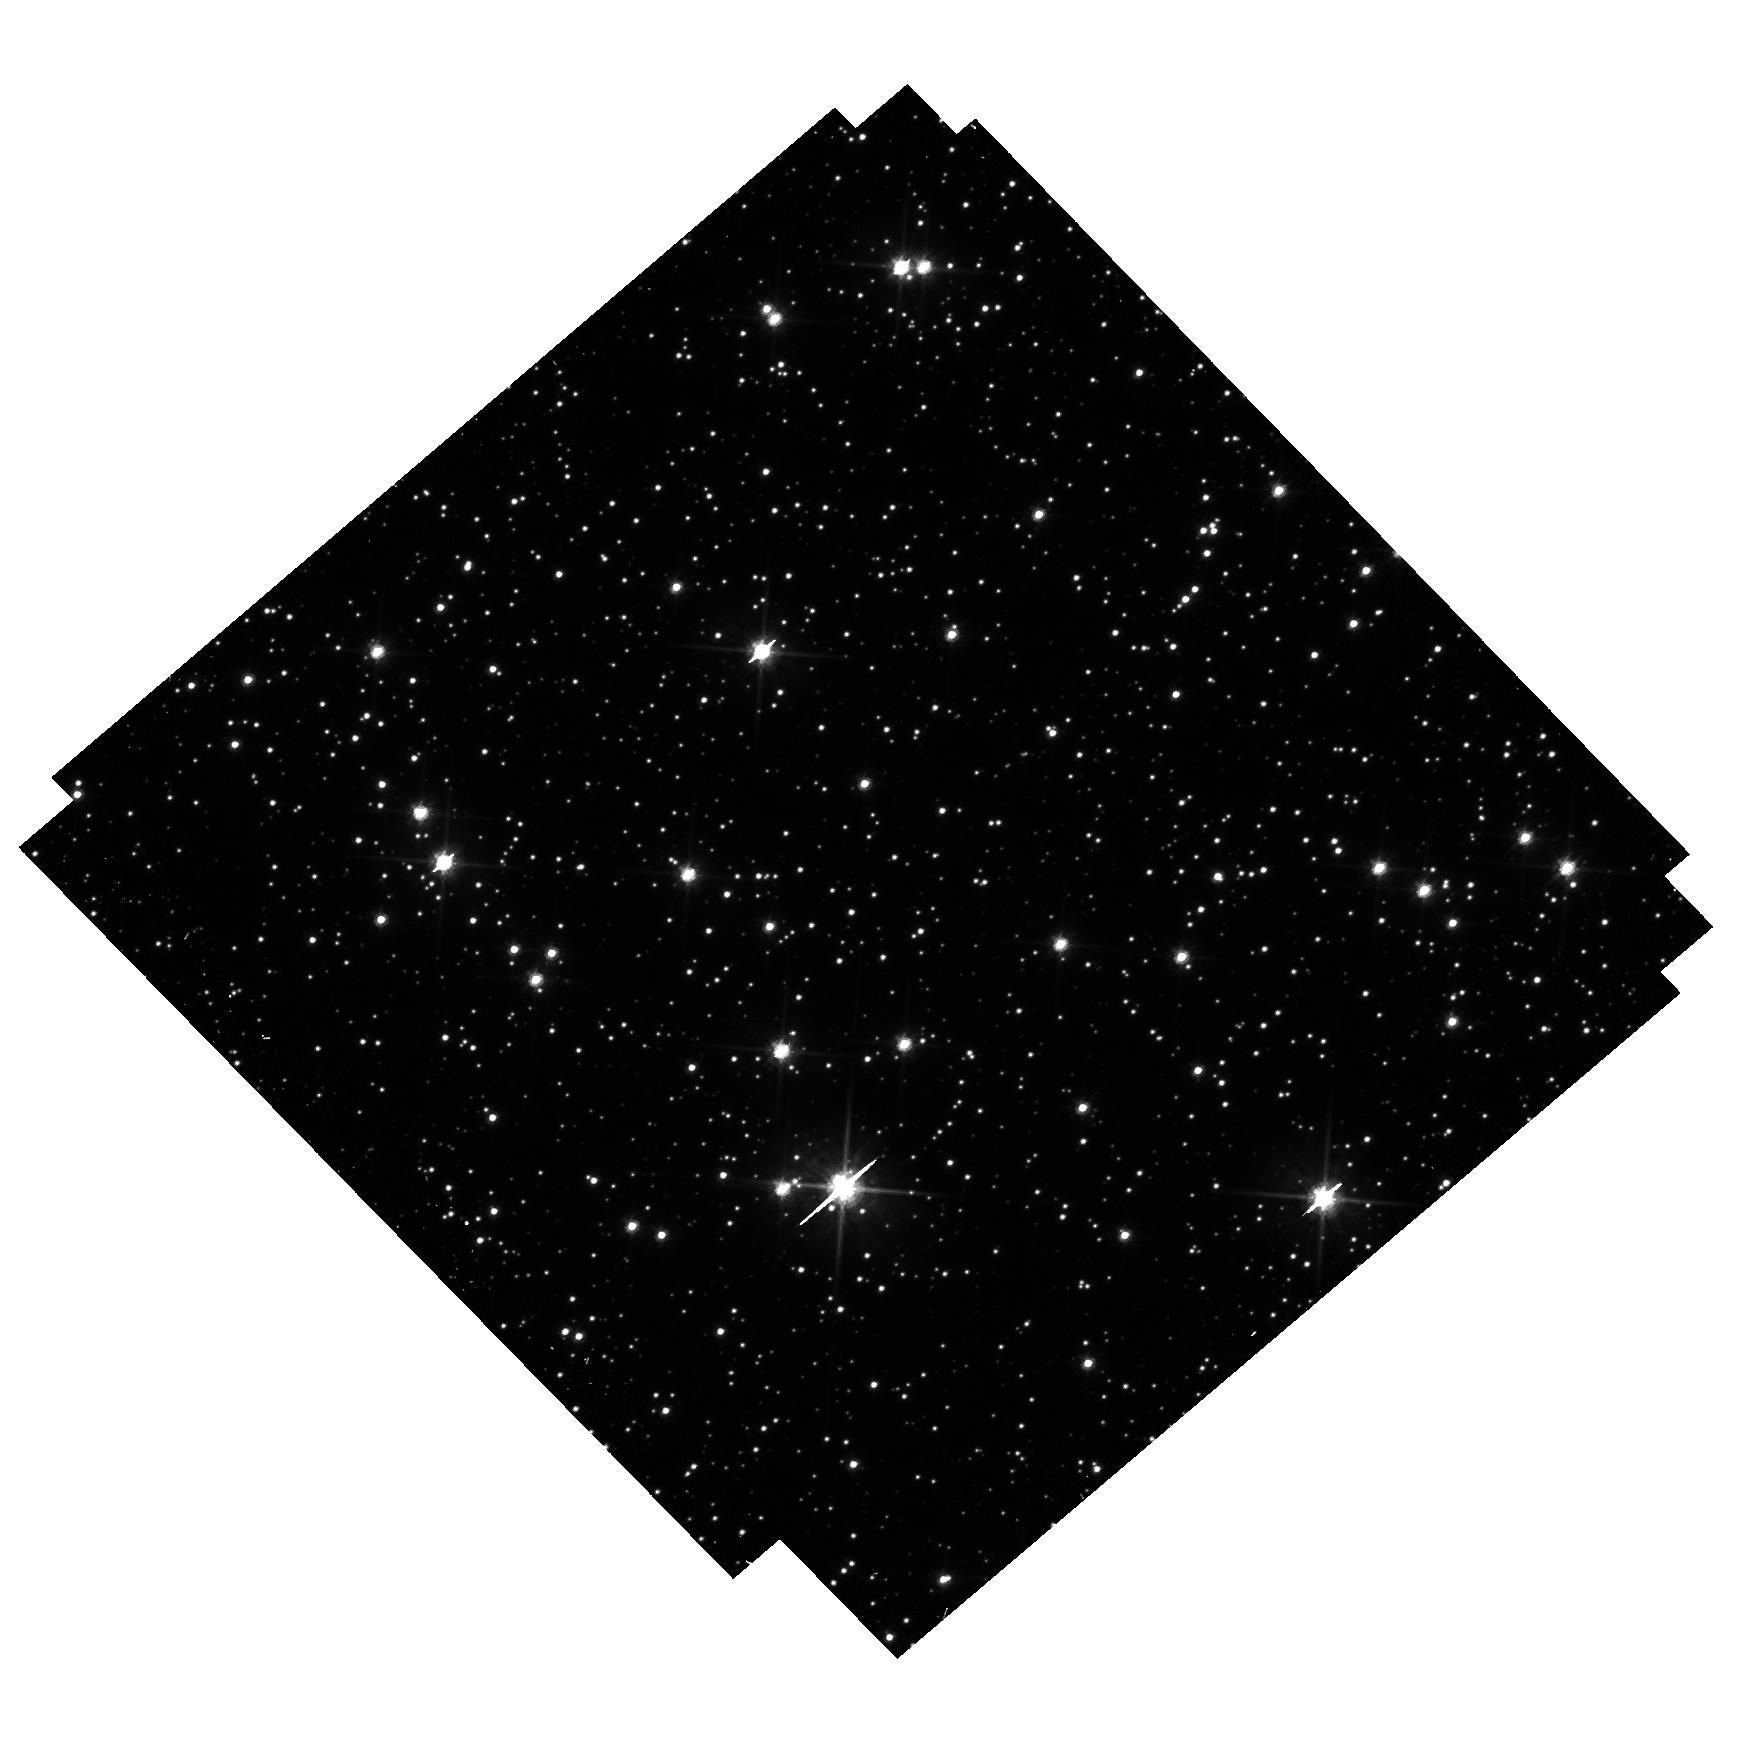
Target: OGLE-2019-BLG-1080. Instrument: WFC3/UVIS. Filter: F606W. Exposure: 25 min. Observation ID: hst_16782_02_wfc3_uvis_f606w_ieoj02

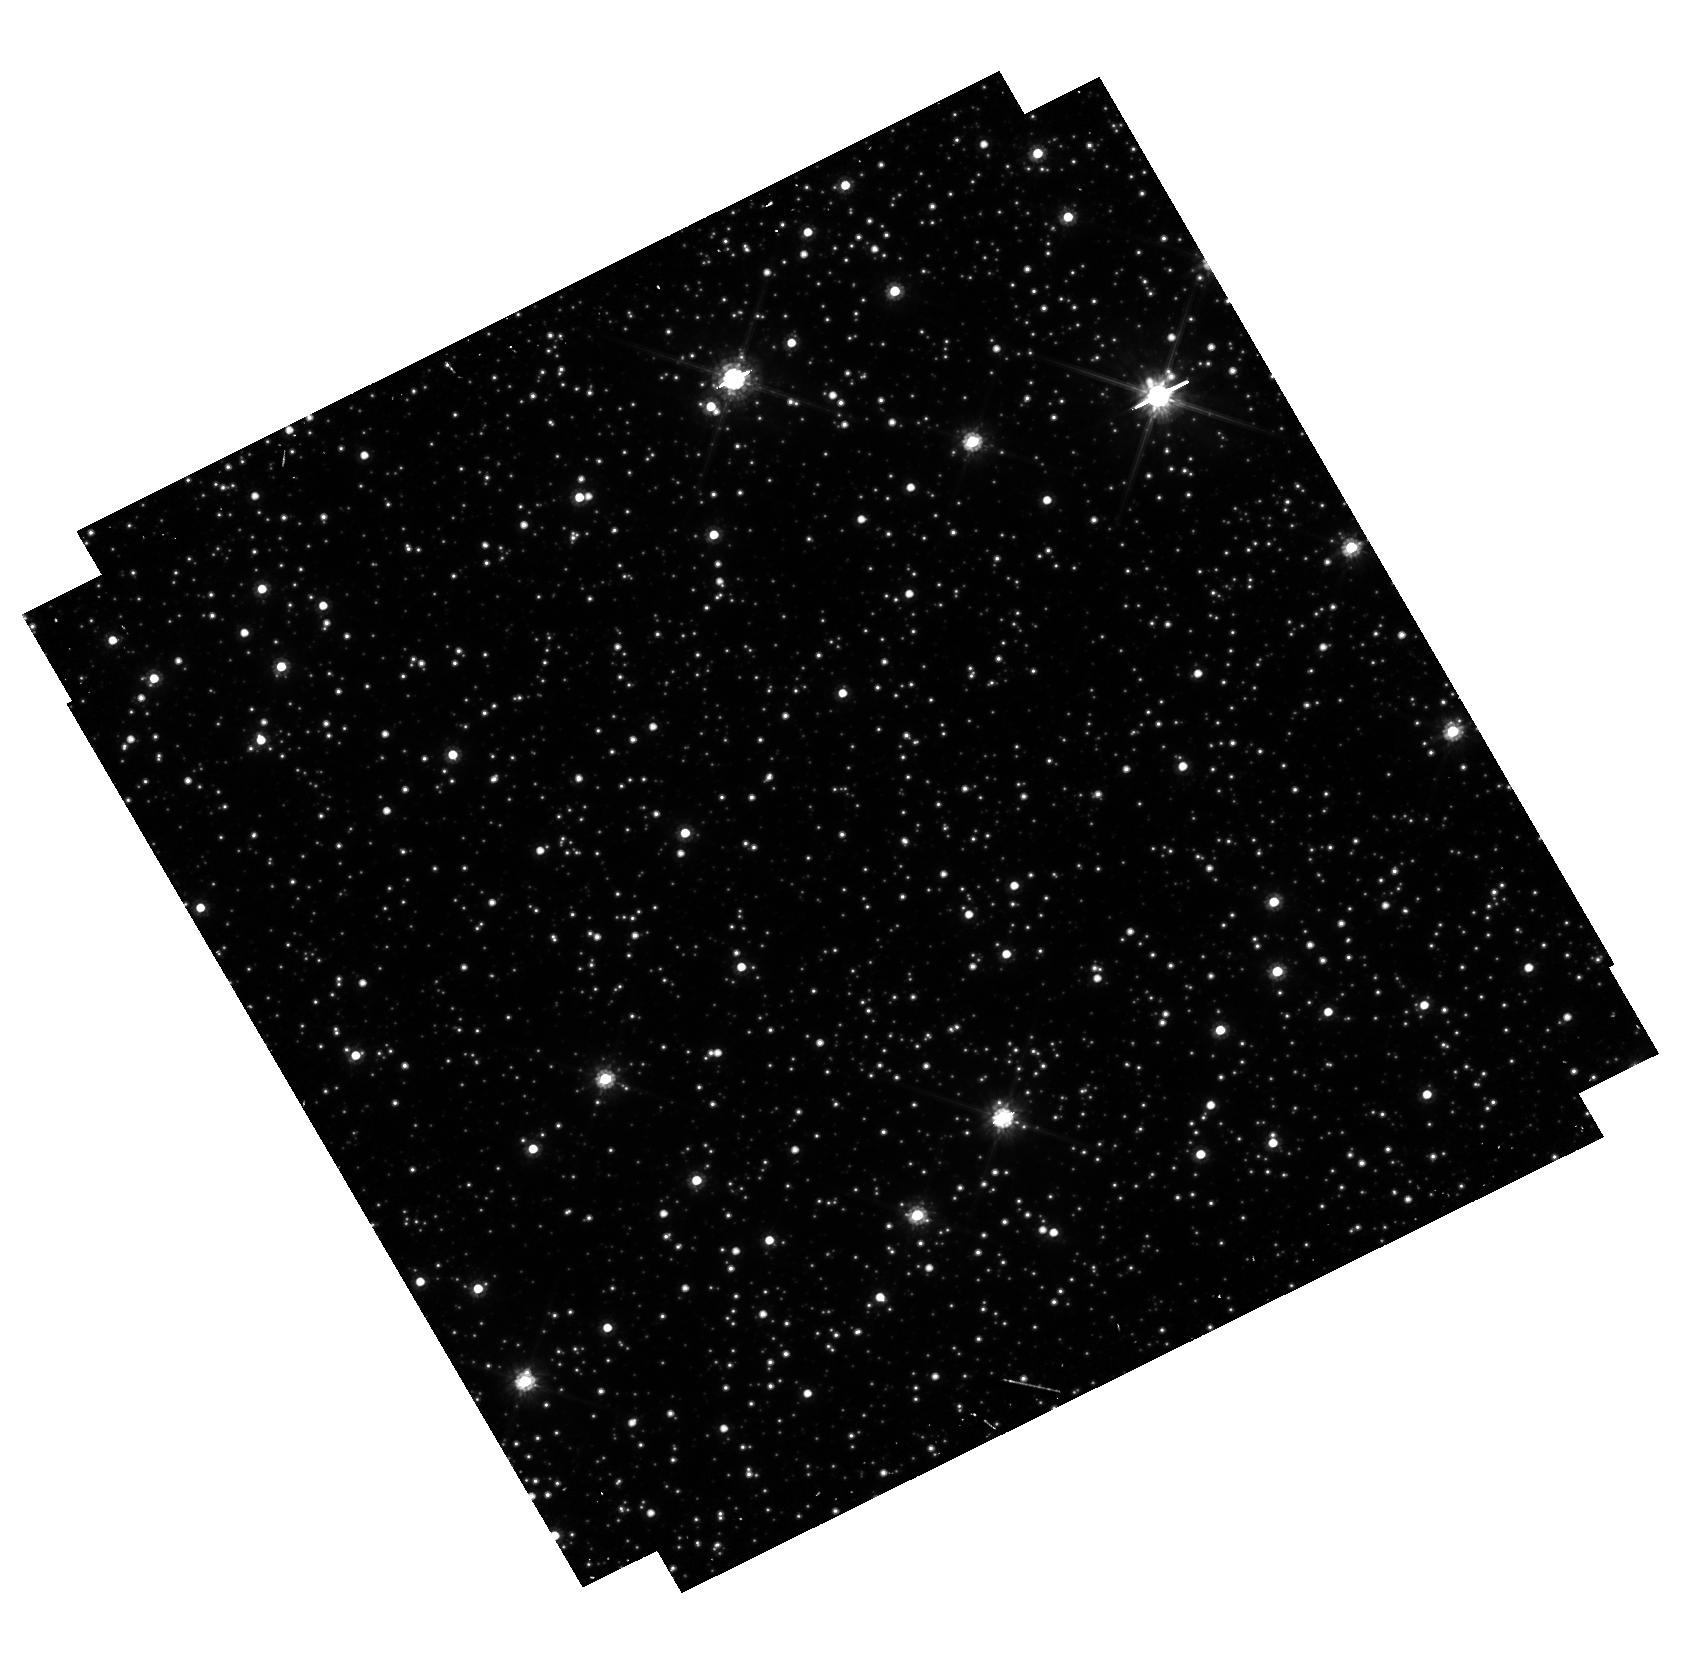
Target: OGLE-2017-BLG-0302. Instrument: WFC3/UVIS. Filter: F814W. Exposure: 37 min. Observation ID: hst_16782_01_wfc3_uvis_f814w_ieoj01

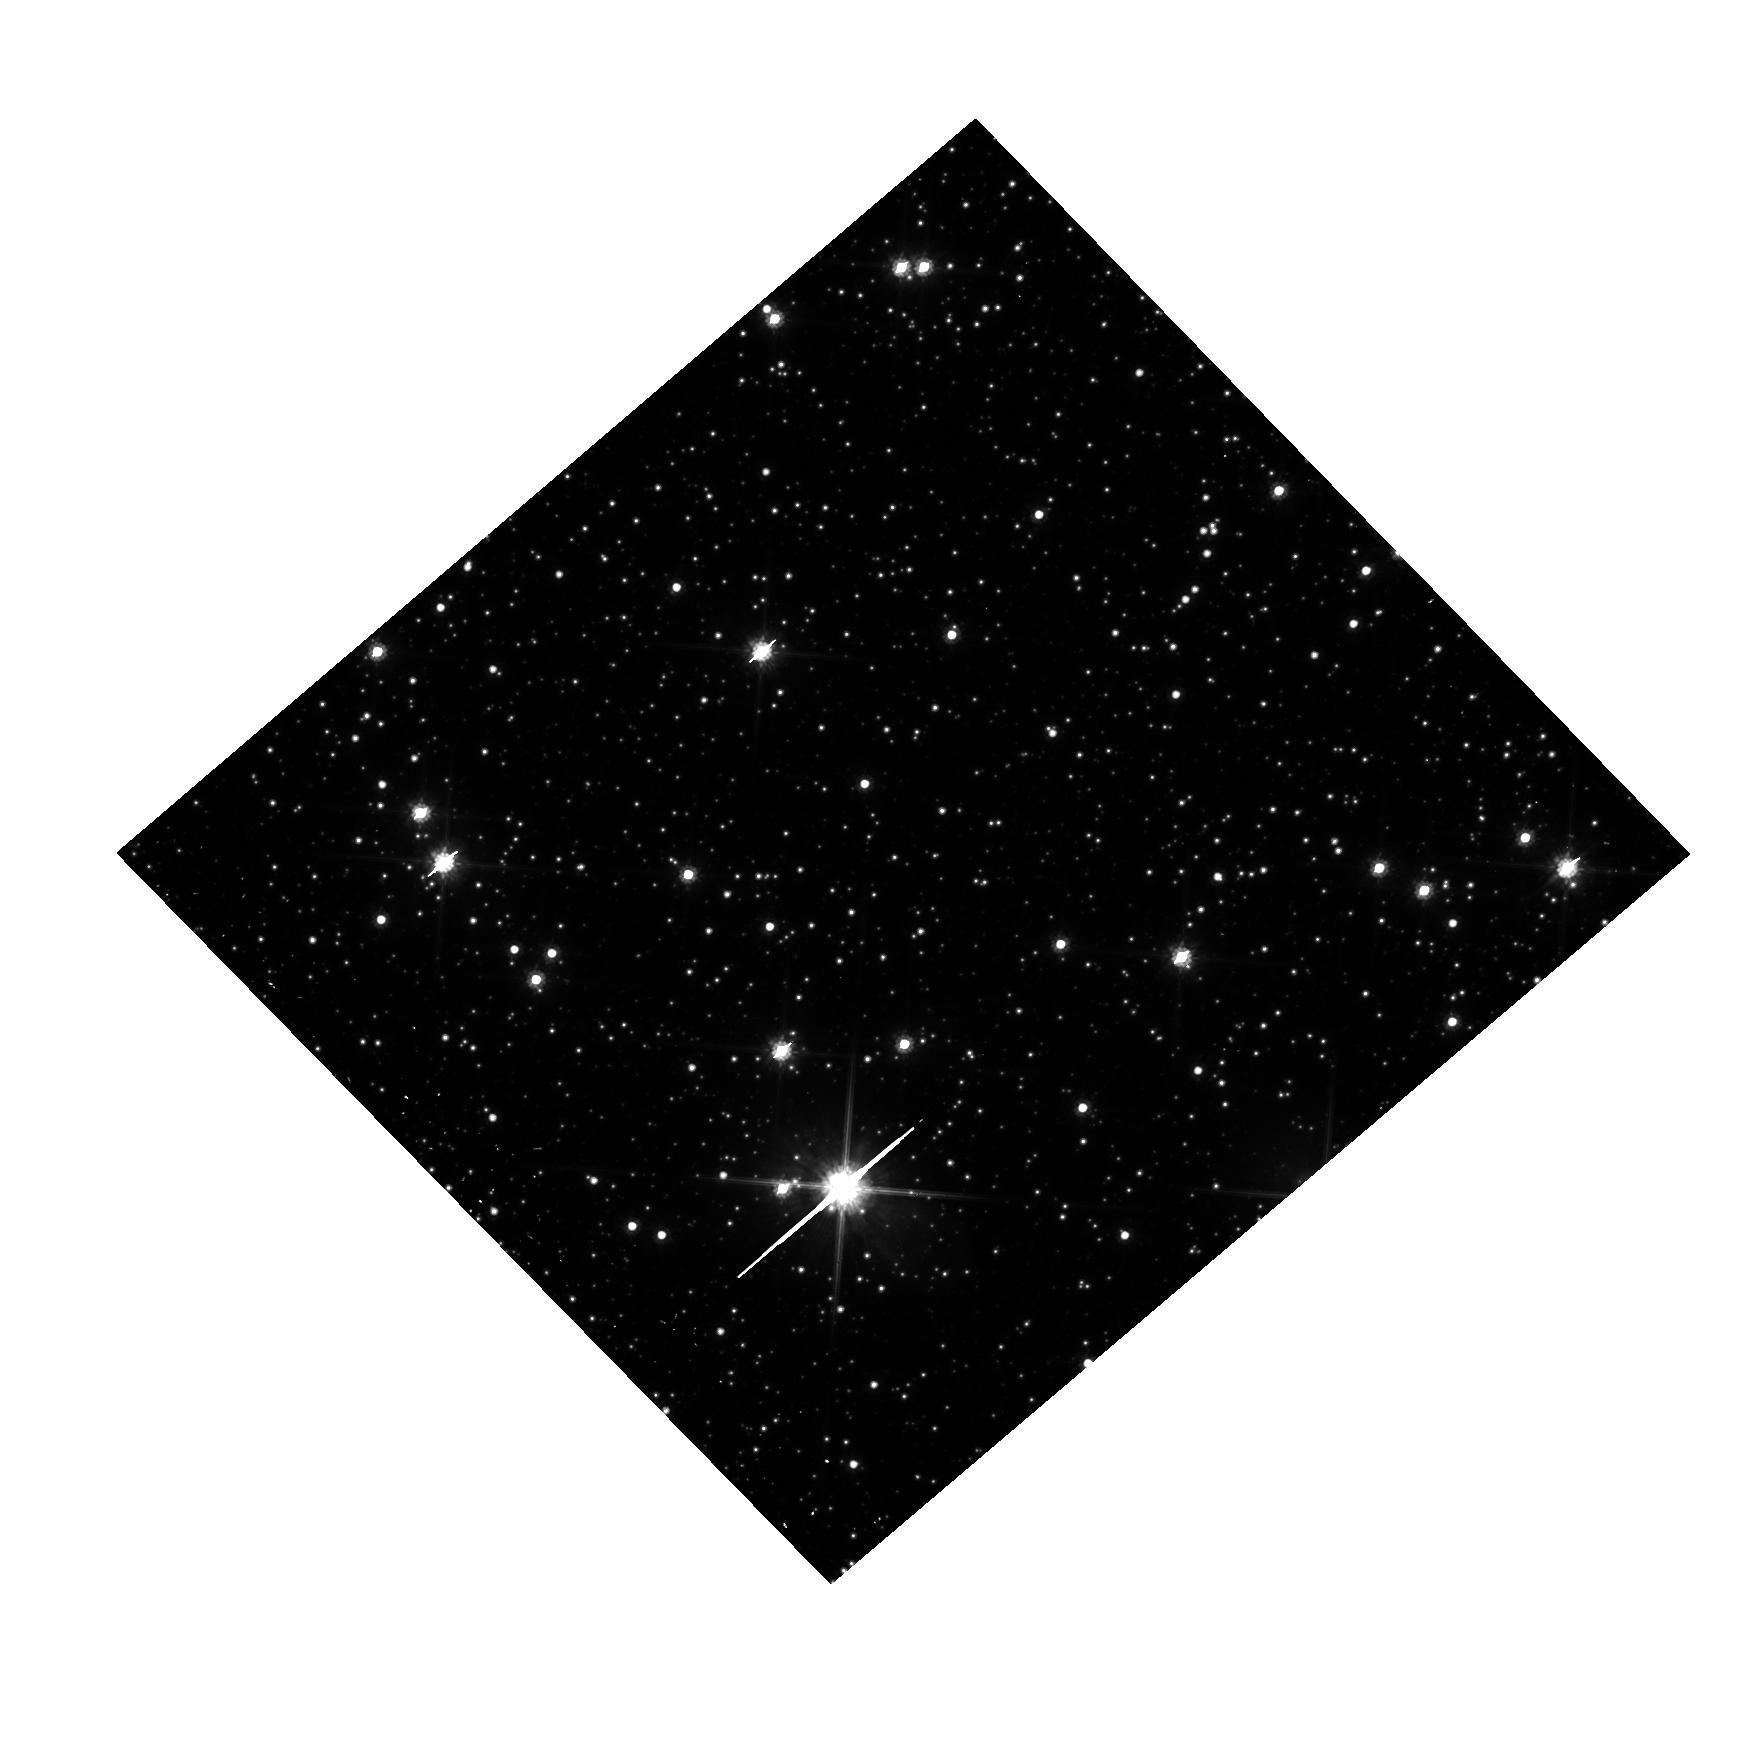
Target: OGLE-2019-BLG-1080. Instrument: WFC3/UVIS. Filter: F814W. Exposure: 7 min. Observation ID: hst_16782_02_wfc3_uvis_f814w_ieoj02

Discovering Isolated Stellar-Mass Black Holes Using Astrometric Microlensing (PI: Sahu, Kailash C.)

There should be ~100 million black holes (BHs) in our Galaxy, of which the majority should be single. Yet there has been no unambiguous detection of a solitary BH--not surprisingly, since they emit essentially no radiation. Astrometric microlensing--the relativistic deflection of light from a background star--is the only technique that can detect isolated BHs. HST has demonstrated its capability to measure such tiny deflections. A multi-year HST program of precision astrometry of long-duration microlensing events in the Galactic bulge is underway, aimed at the first detection of isolated BHs. This program has achieved clear detections of deflections in two events, consistent with non-luminous massive lenses. However, the timing of the observations was sub-optimal due to some guide-star failures and the HST gyro failure in 2018. As a result, there remains a degeneracy between deflection, parallax, and proper motion; an unusually slow-moving low-mass lens remains a possibility. One more observation of these two targets will resolve this degeneracy. Observations of another event had to be abandoned when HST revealed a blended source. Because of the 2018 HST gyro failure, initiation of two new events had to be delayed until 2019. These events are still ongoing and need a total of five orbits for completion. One of the BH candidate sources is extremely red, which can be best explained by a shell around the putative BH. A 1-orbit STIS spectrum, and a final WFC3 image in Cycle 29, will test this hypothesis. Thus a total of 9 orbits (7 in Cycle 28 and 2 in Cycle 29) are needed to achieve the original objectives of the program, and to confirm the potentially exciting findings.